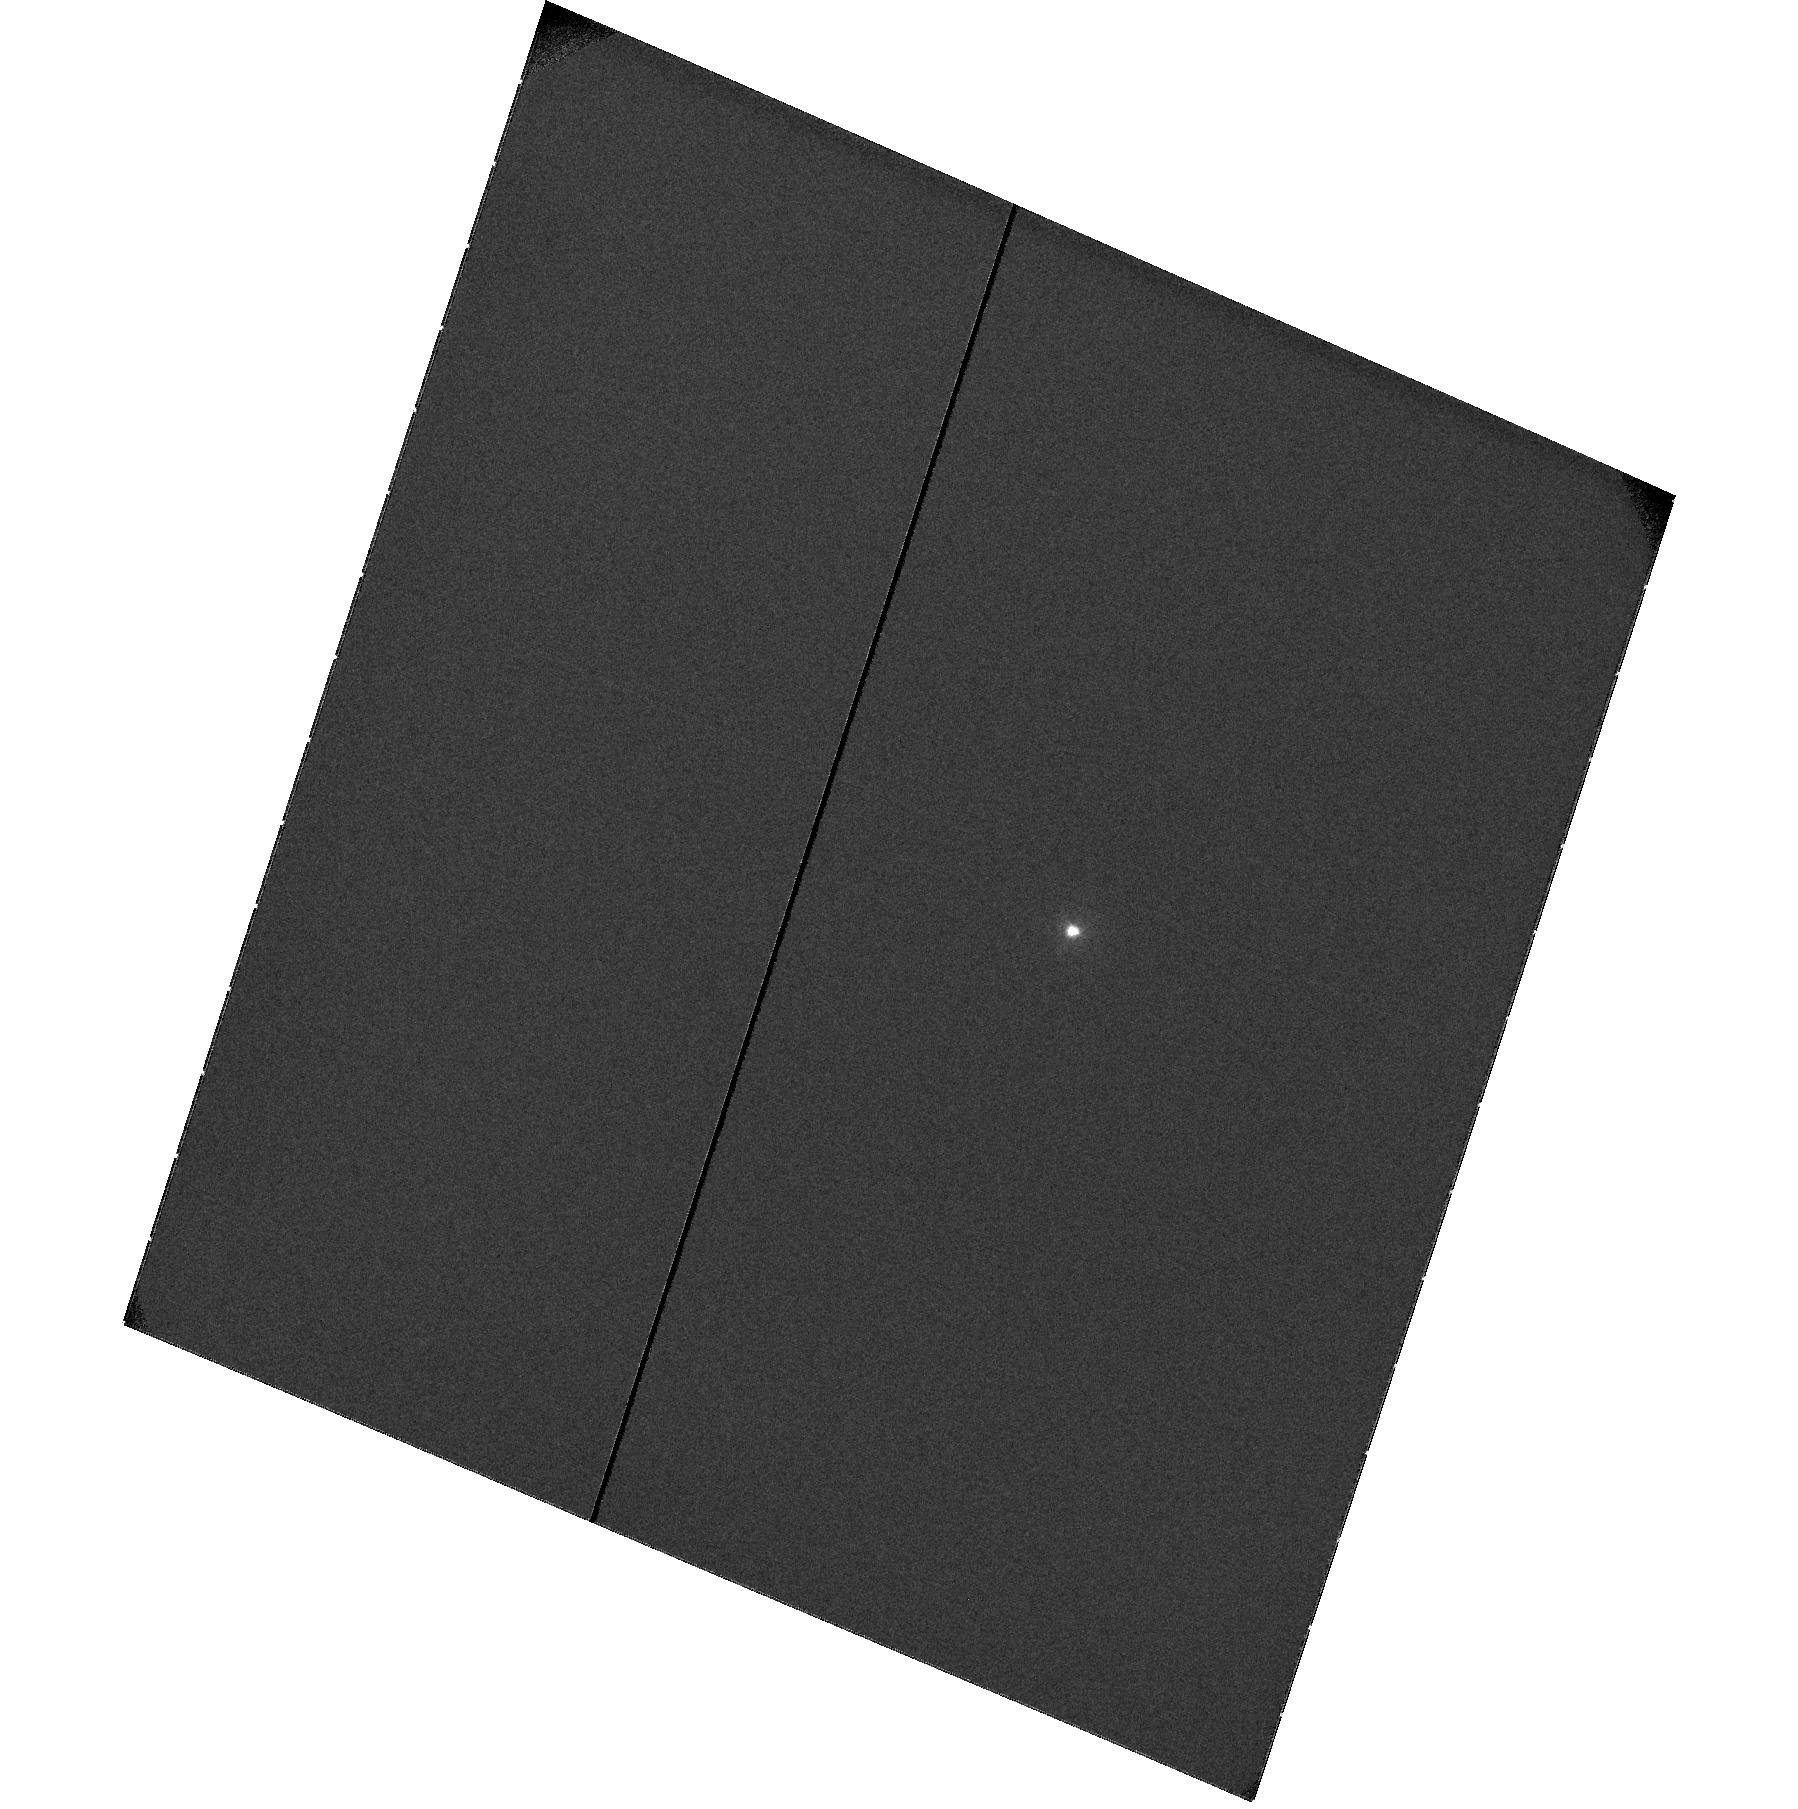
Target: HD209458
Instrument: ACS/SBC
Filter: F115LP
Exposure: 10 min
Observation ID: hst_10145_05_acs_sbc_f115lp_j8zk05

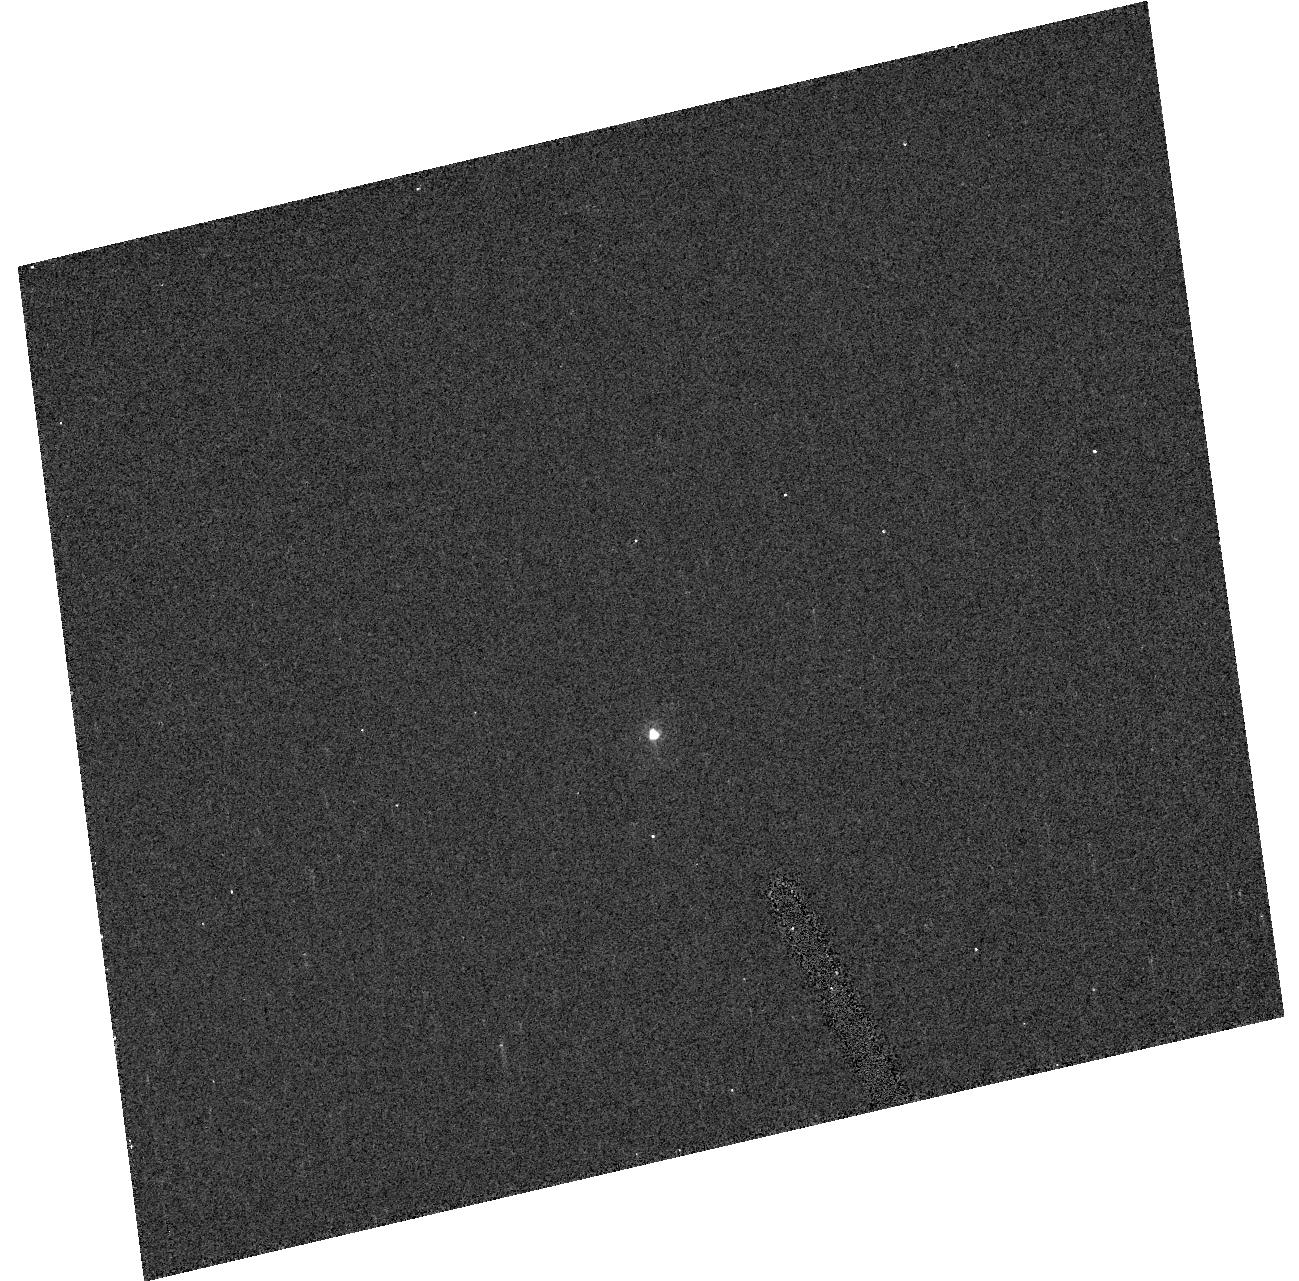
Target: GSC03611-01580
Instrument: ACS/HRC
Filter: F220W
Exposure: 2 min
Observation ID: hst_10145_03_acs_hrc_f220w_j8zk03

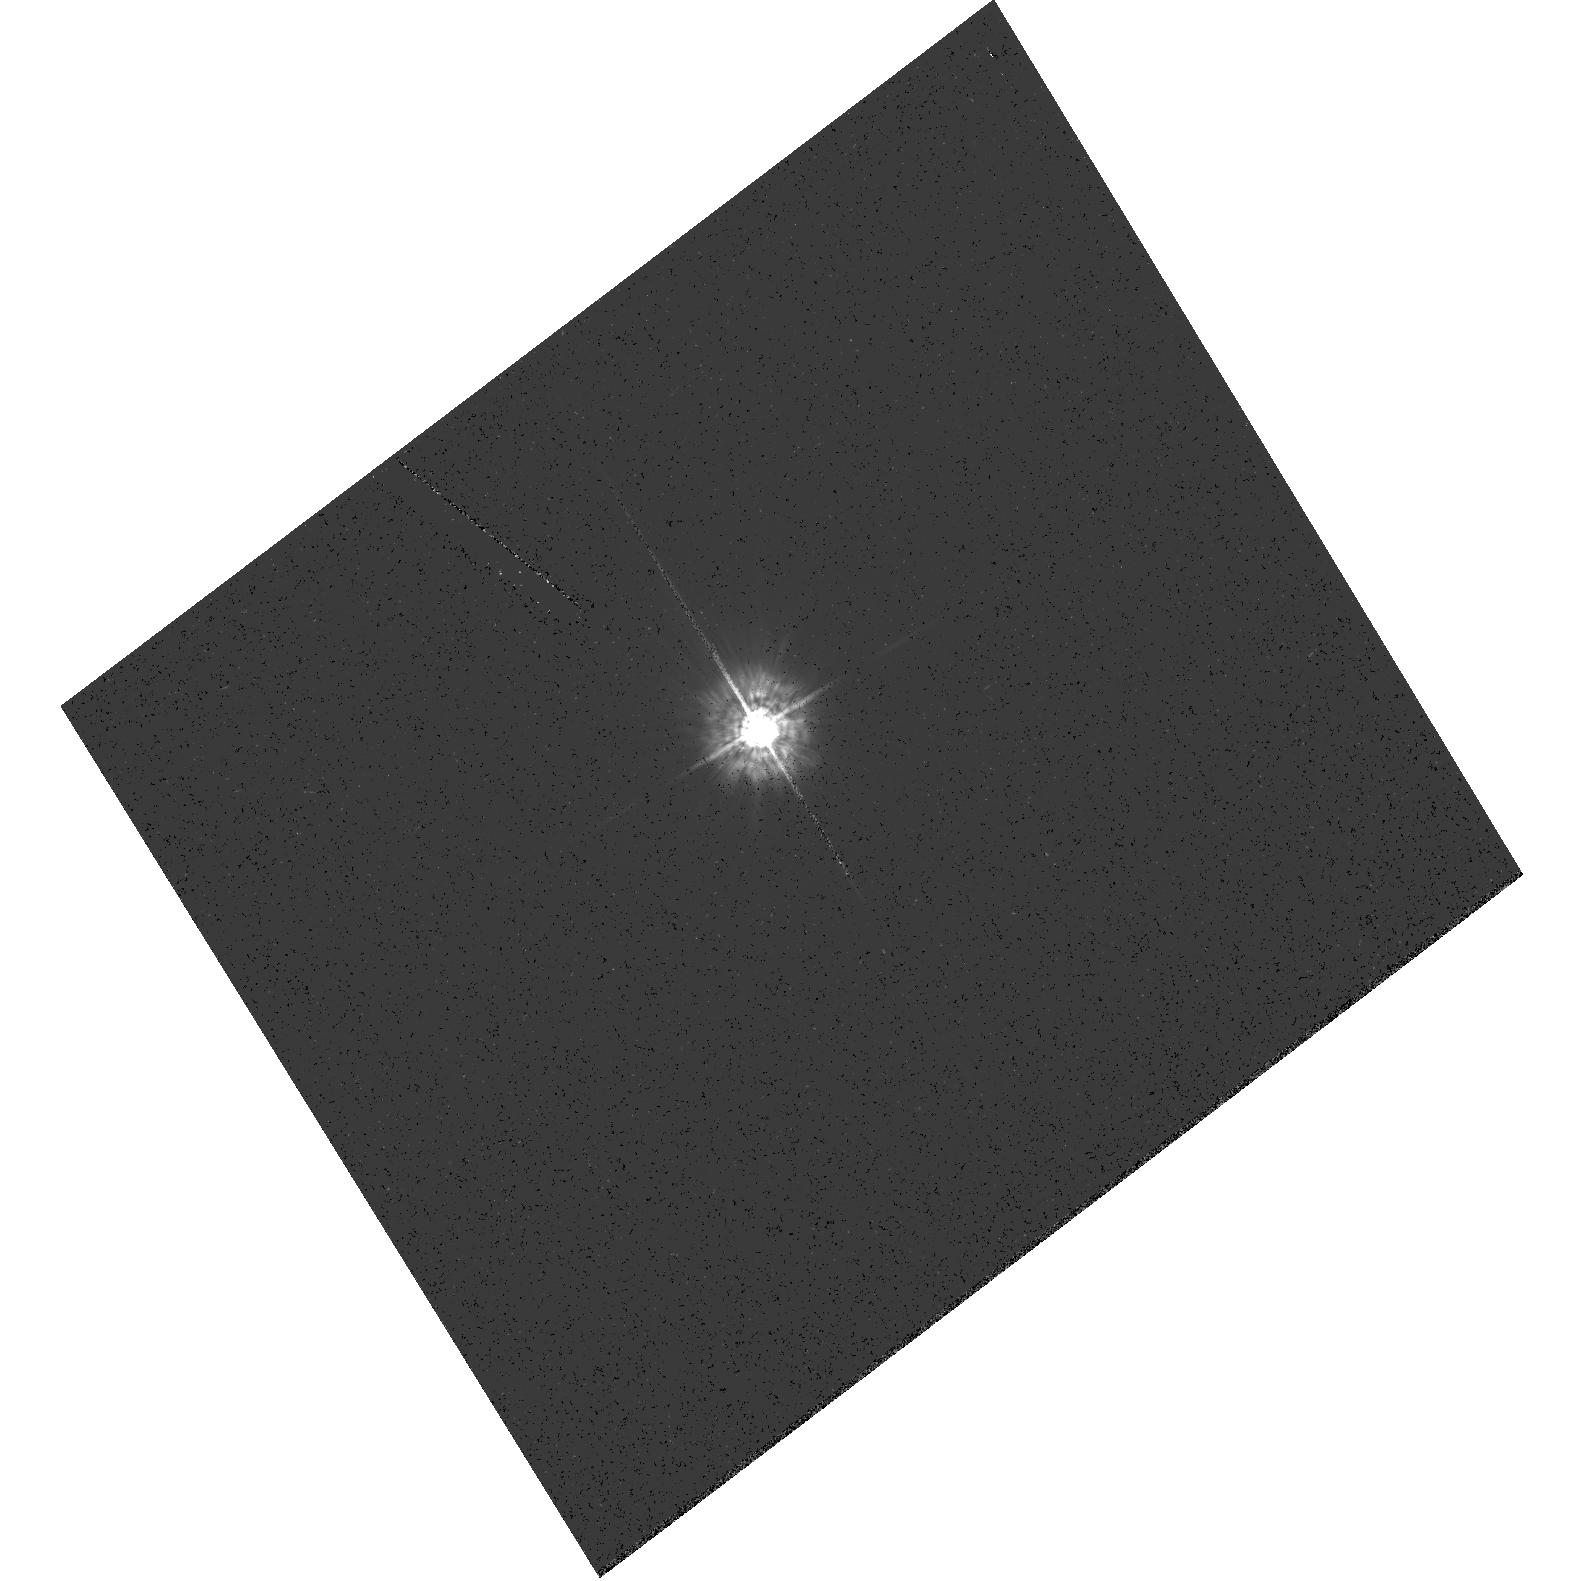
Target: HD209458
Instrument: ACS/HRC
Filter: F330W
Exposure: 6 min
Observation ID: hst_10145_02_acs_hrc_f330w_j8zk02

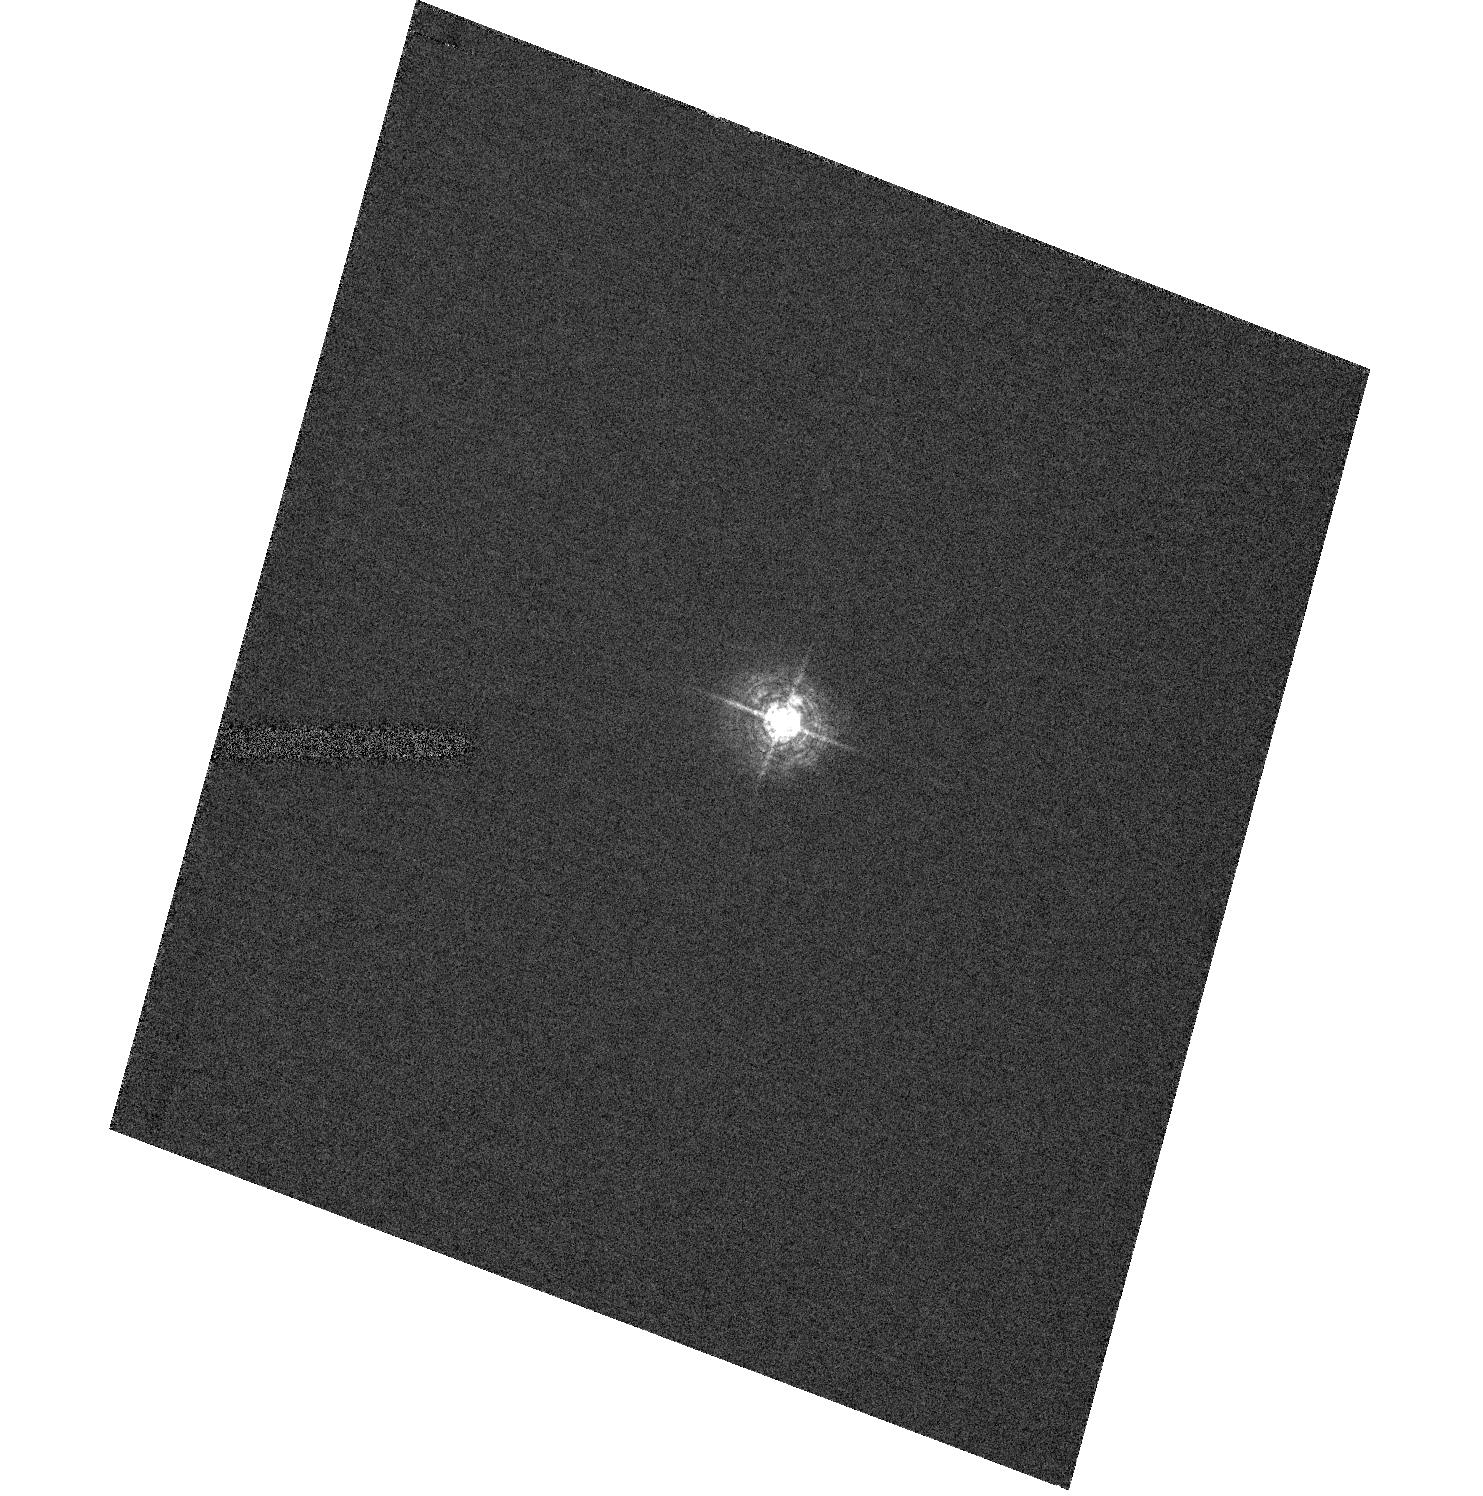
Target: HD209458
Instrument: ACS/HRC
Filter: F344N
Exposure: 1 min
Observation ID: hst_10145_01_acs_hrc_f344n_j8zk01

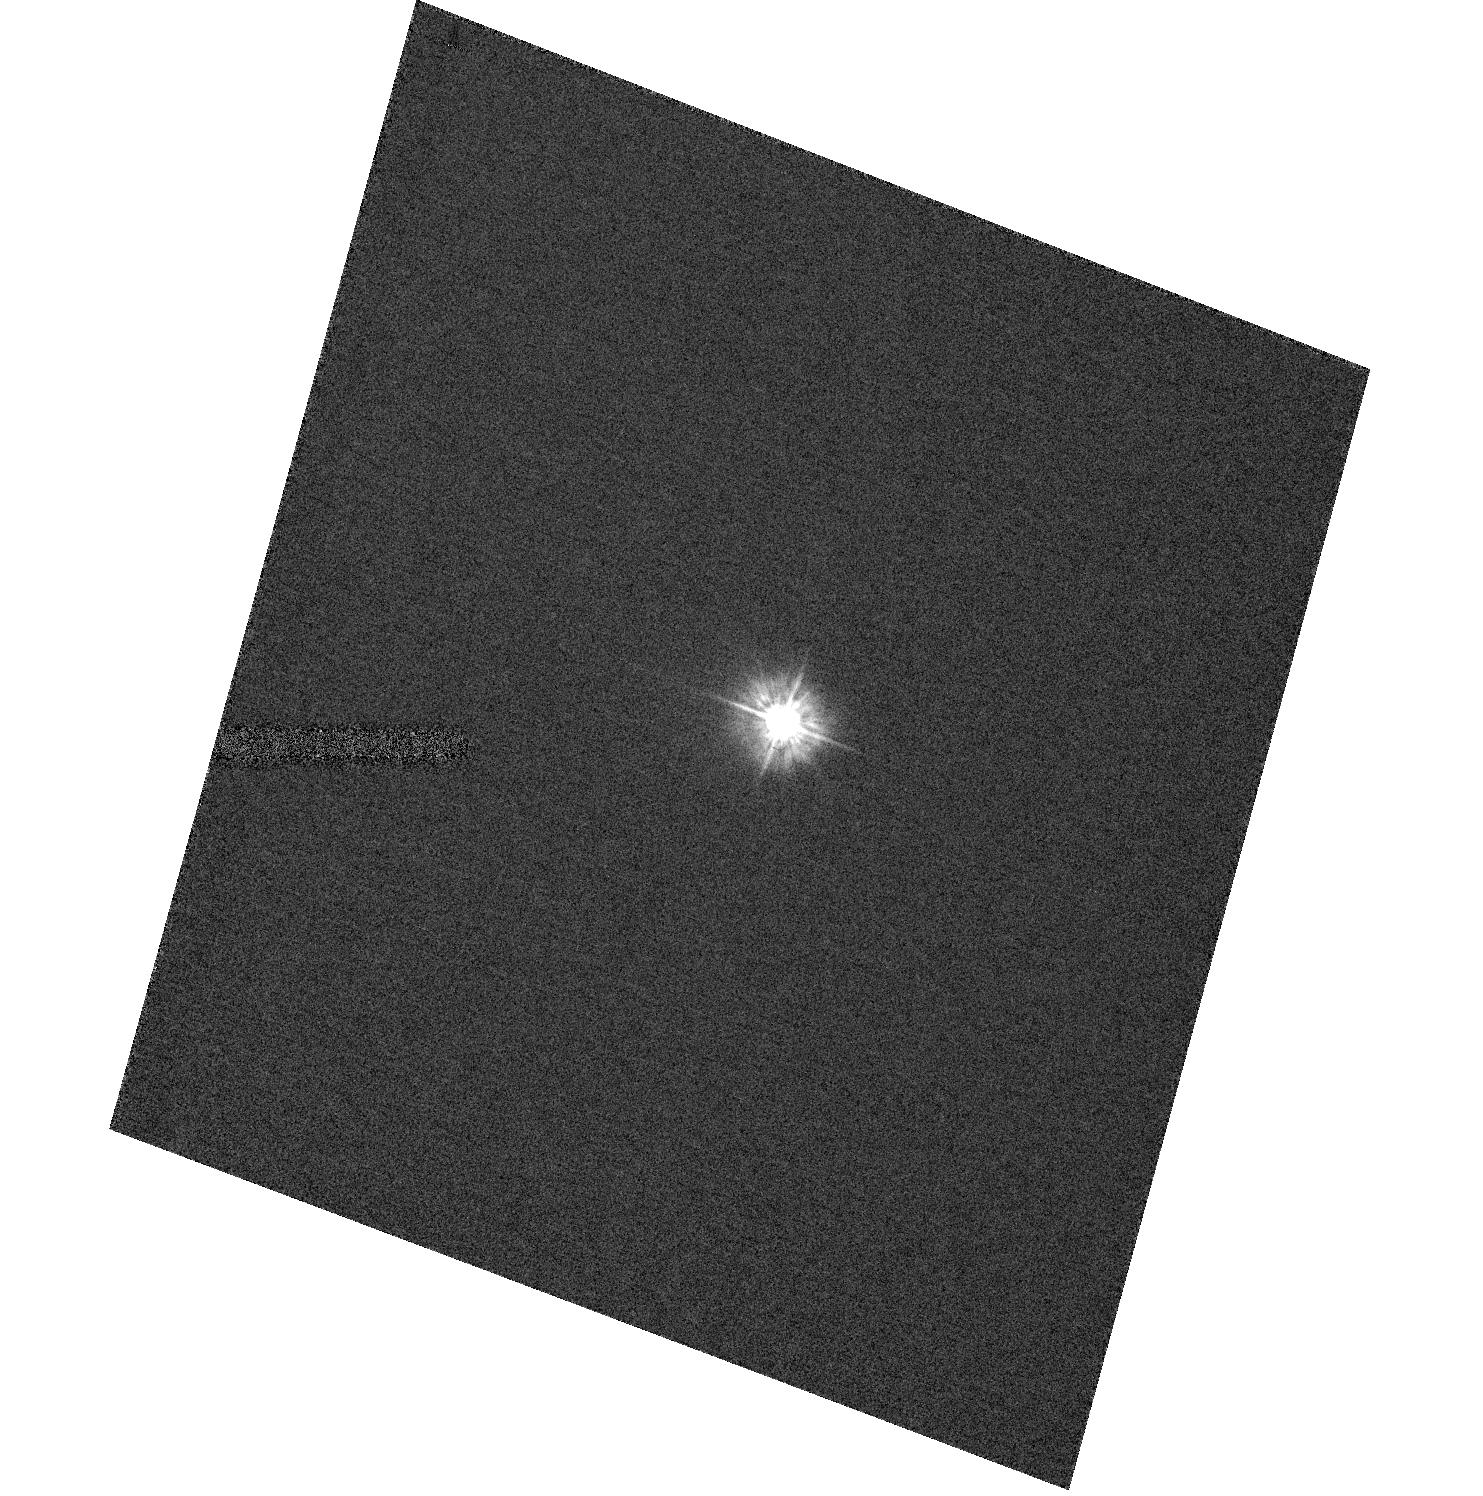
Target: HD209458
Instrument: ACS/HRC
Filter: F250W
Exposure: 1 min
Observation ID: hst_10145_01_acs_hrc_f250w_j8zk01

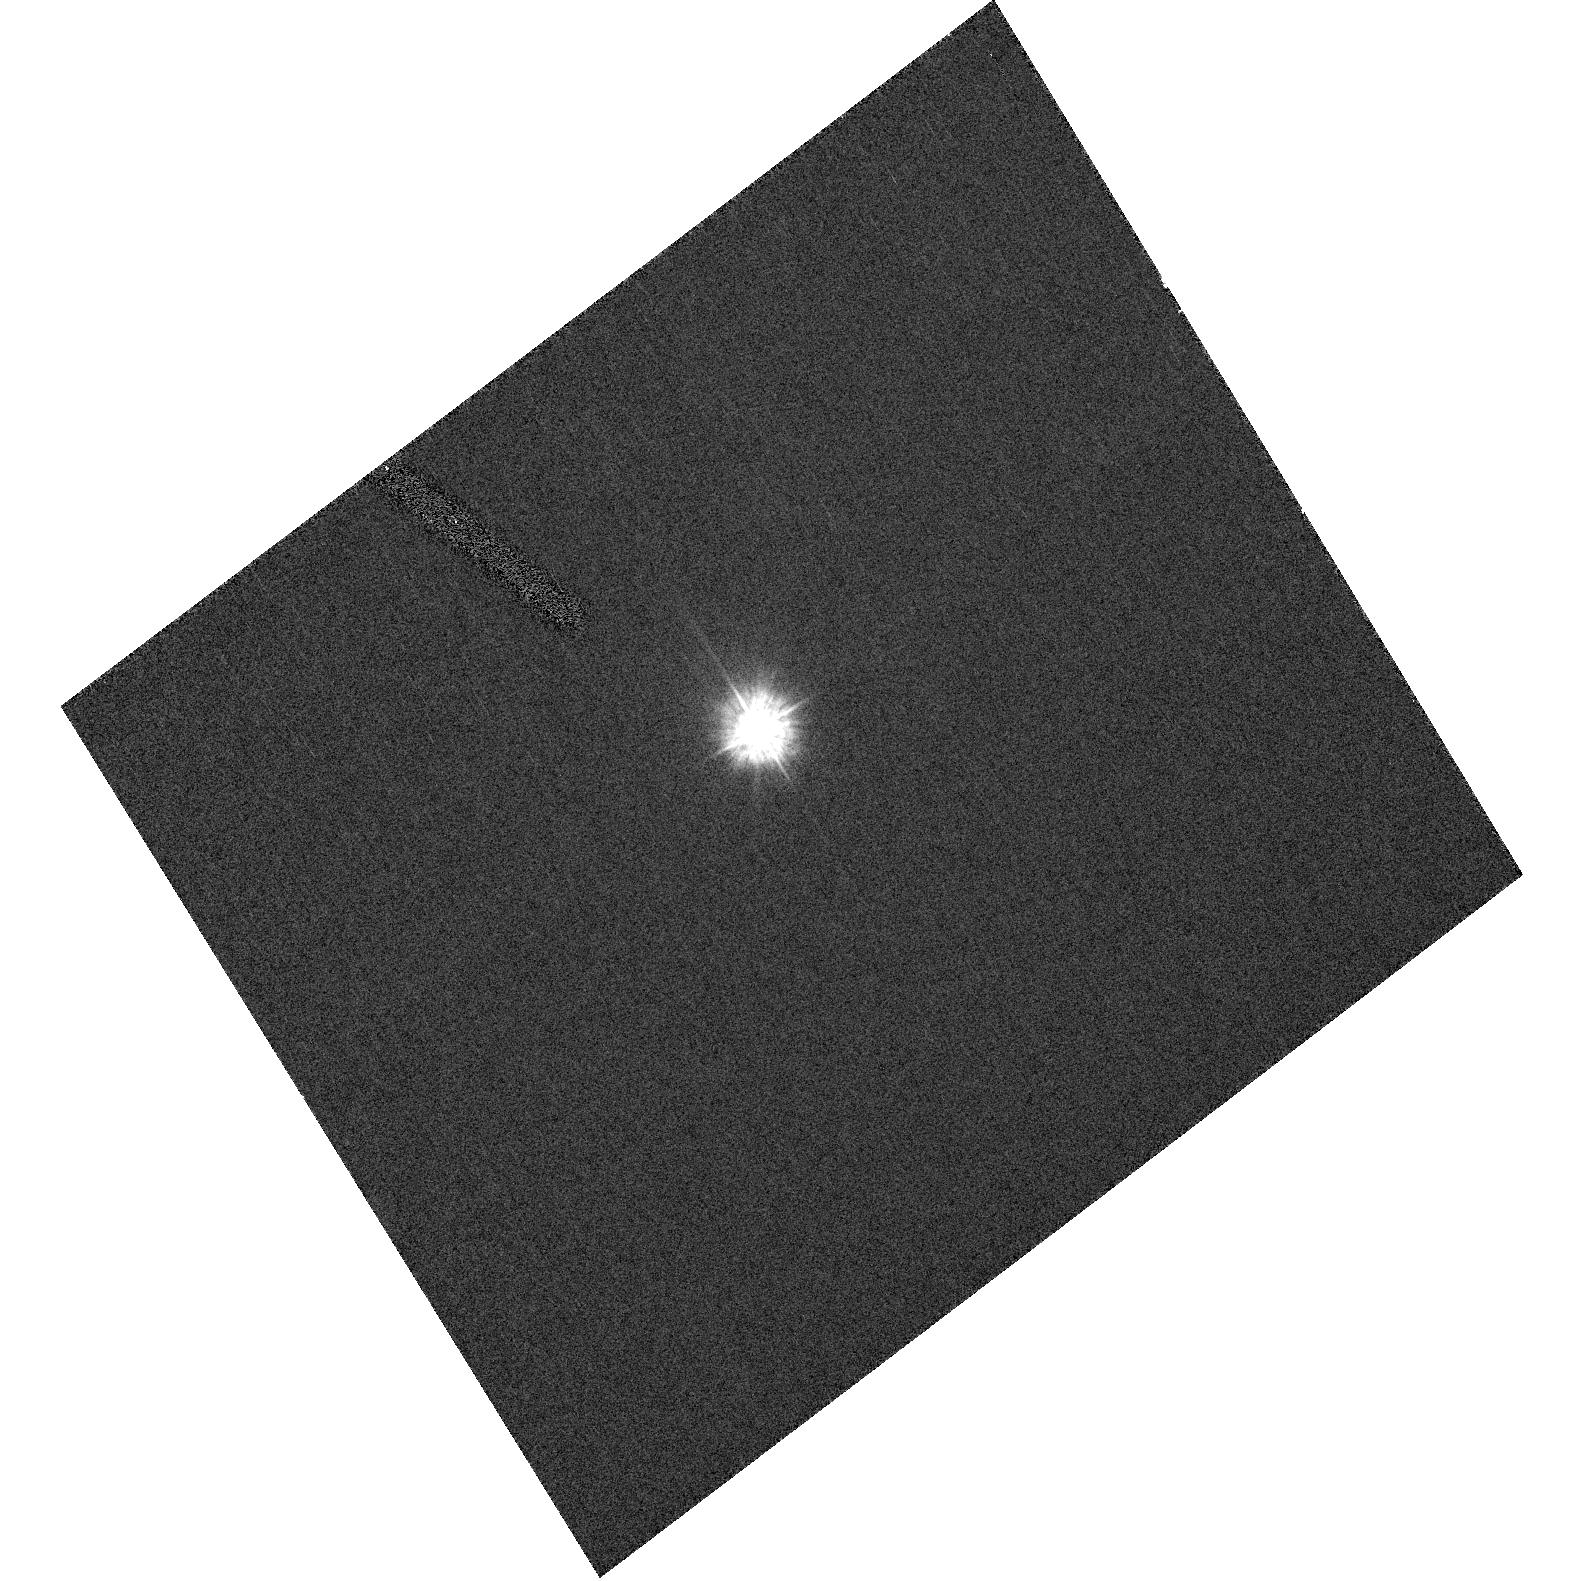
Target: HD209458
Instrument: ACS/HRC
Filter: F220W
Exposure: 5 min
Observation ID: hst_10145_02_acs_hrc_f220w_j8zk02

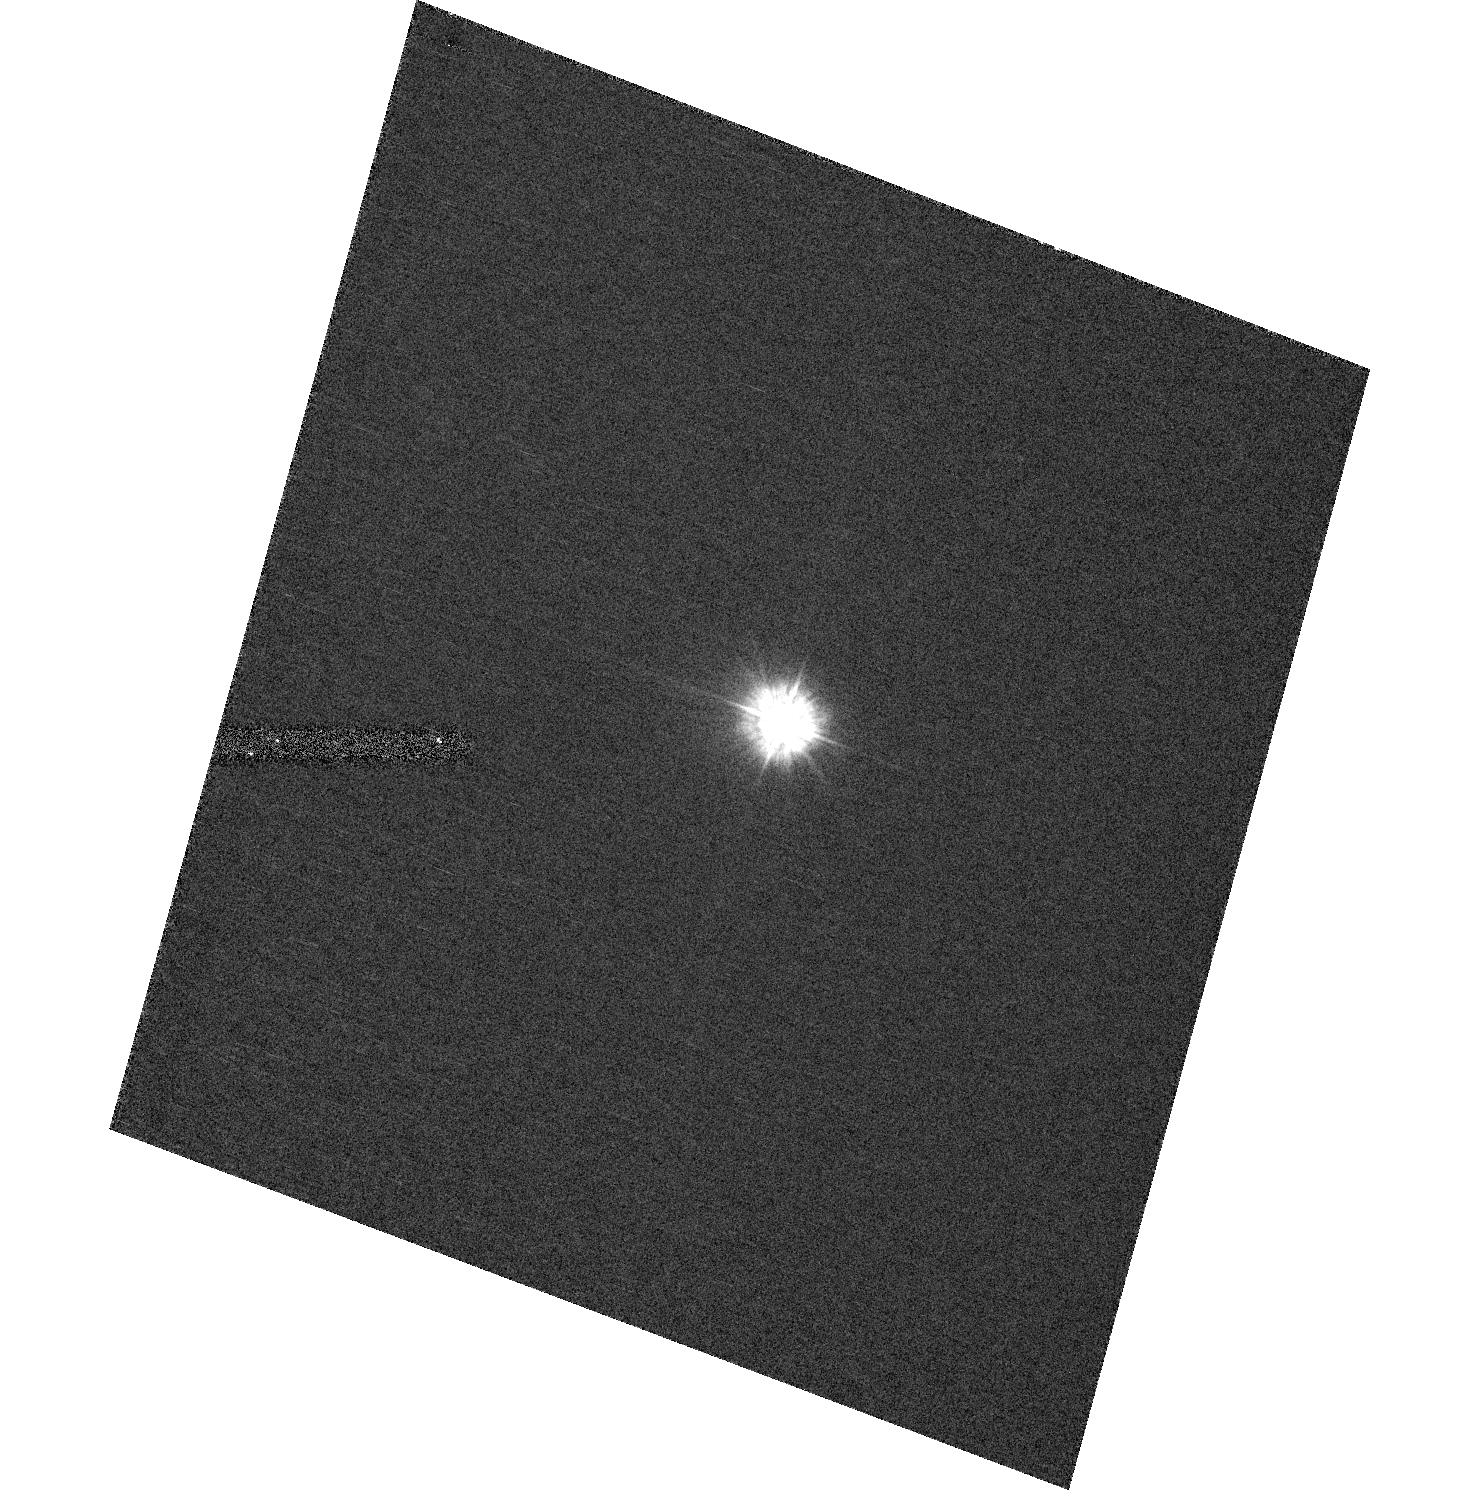
Target: HD209458
Instrument: ACS/HRC
Filter: F220W
Exposure: 8 min
Observation ID: hst_10145_01_acs_hrc_f220w_j8zk01

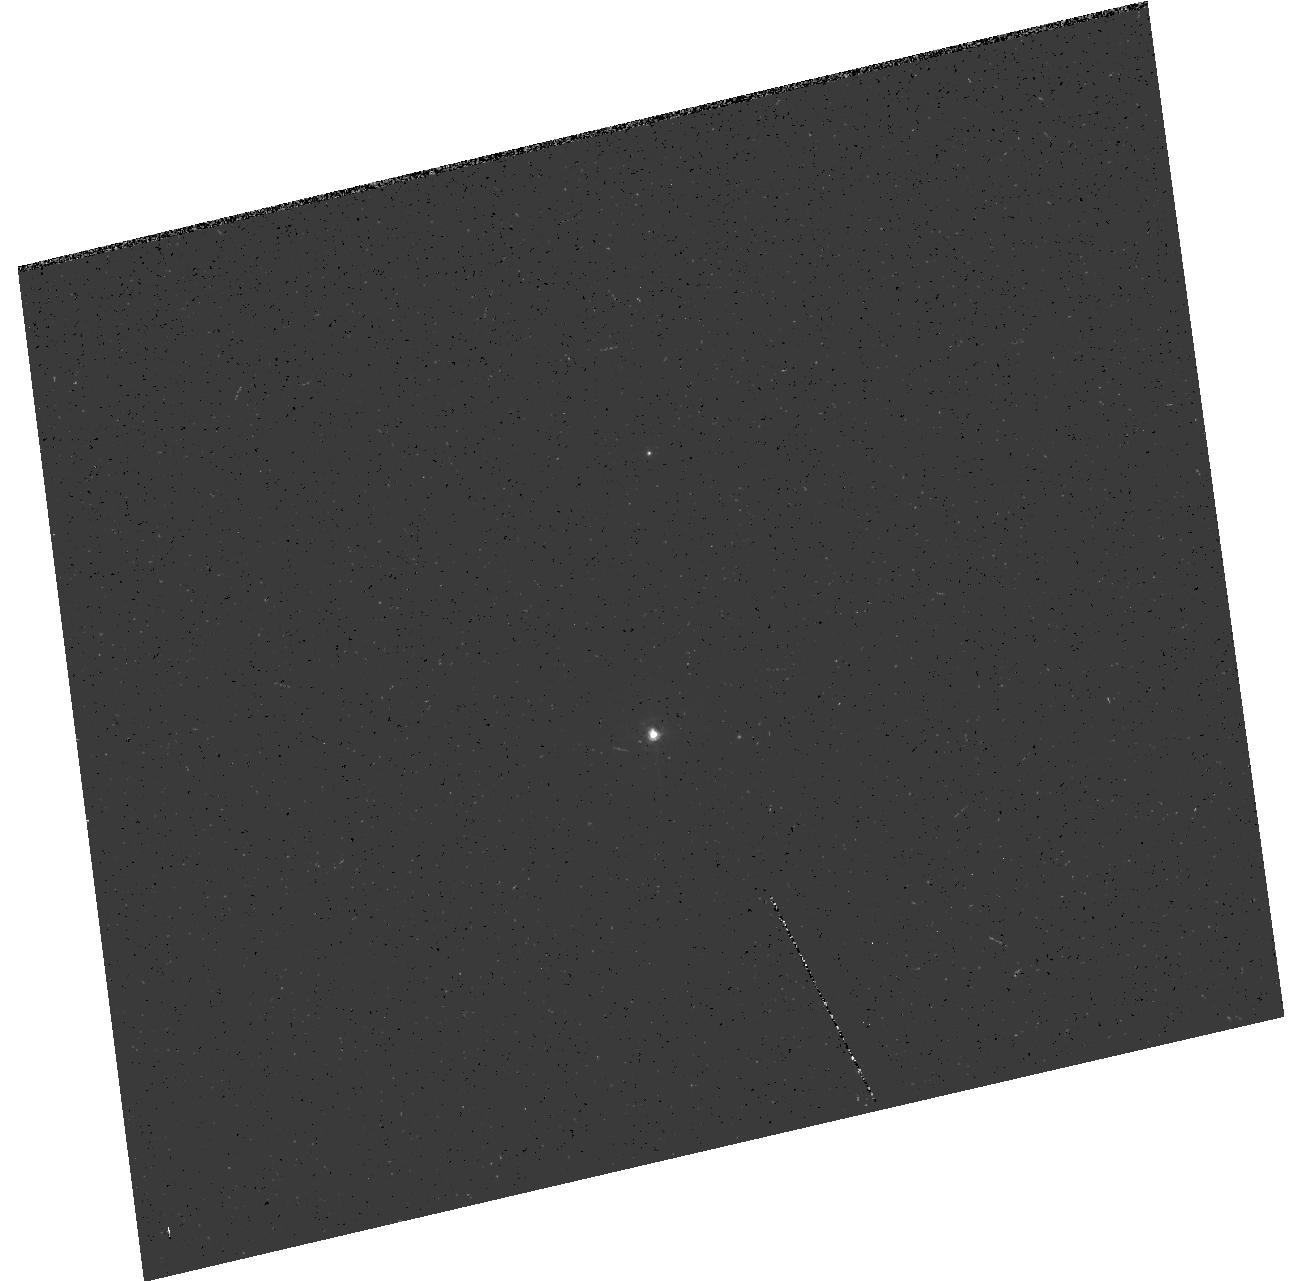
Target: GSC03611-01580
Instrument: ACS/HRC
Filter: F330W
Exposure: 6 min
Observation ID: hst_10145_03_acs_hrc_f330w_j8zk03

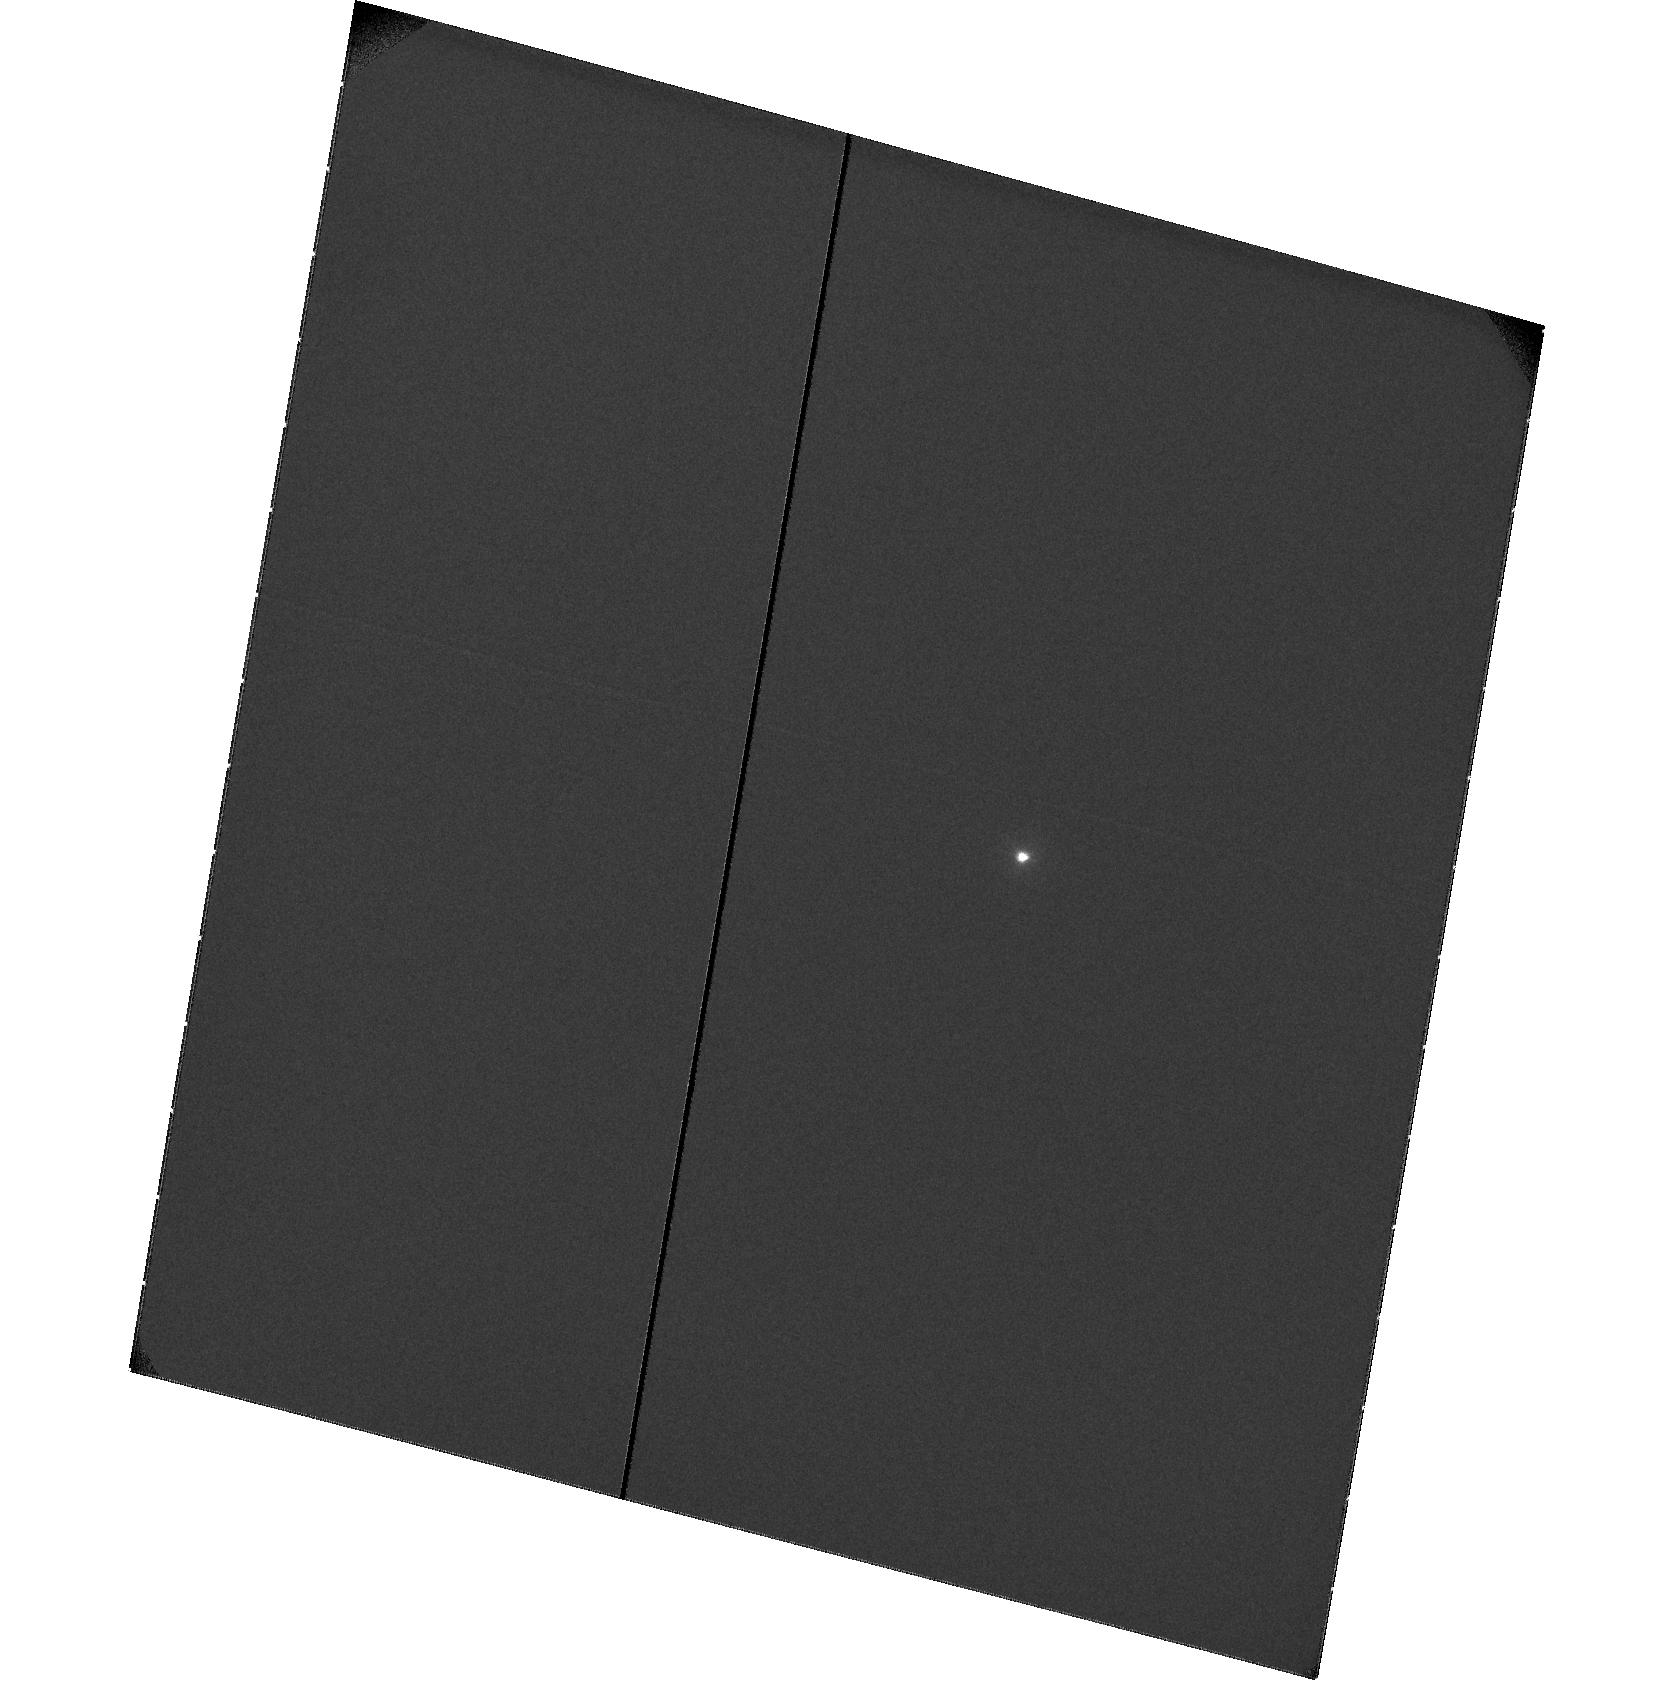
Target: HD209458
Instrument: ACS/SBC
Filter: F115LP
Exposure: 18 min
Observation ID: hst_10145_04_acs_sbc_f115lp_j8zk04

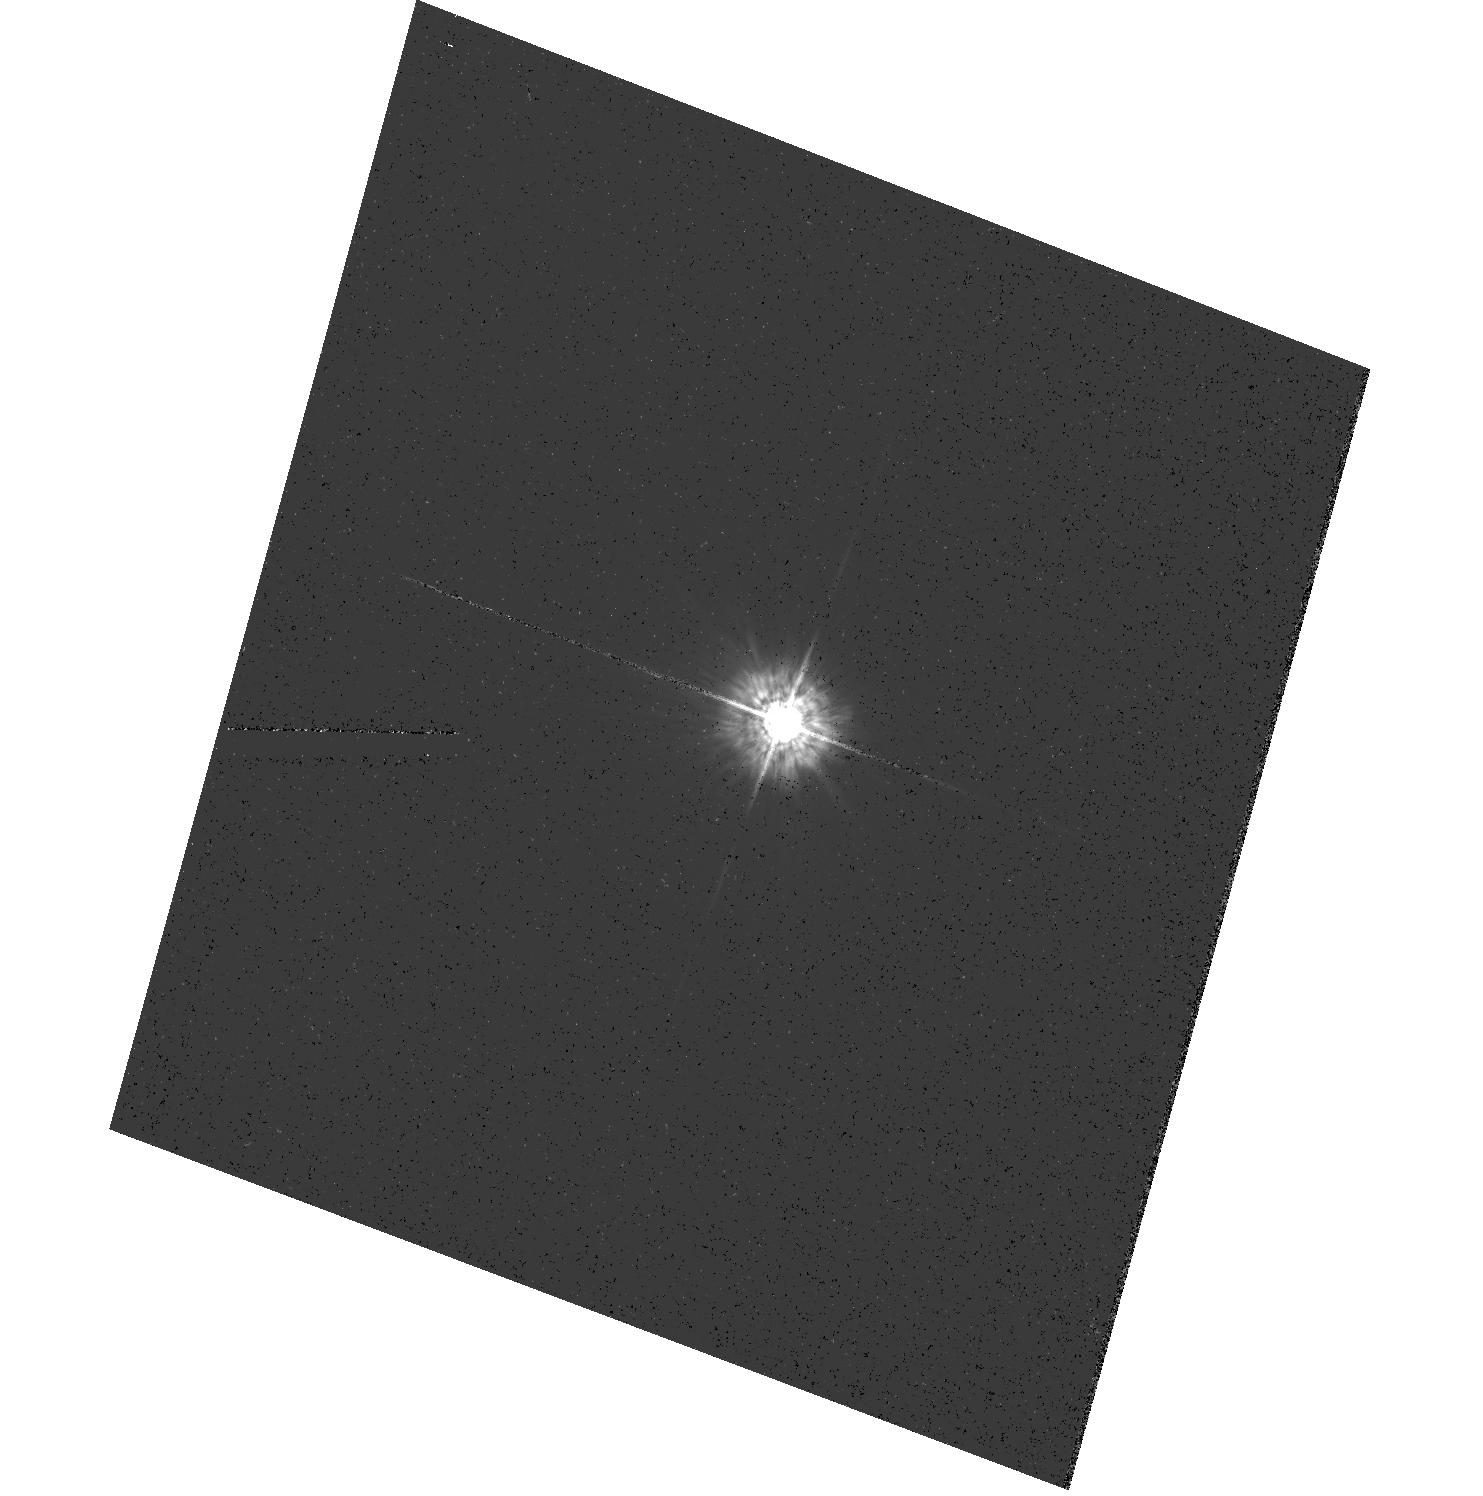
Target: HD209458
Instrument: ACS/HRC
Filter: F330W
Exposure: 6 min
Observation ID: hst_10145_01_acs_hrc_f330w_j8zk01

Physical parameters of the upper atmosphere of the extrasolar planet HD209458b (PI: Vidal-Madjar, Alfred)

Every 3.5 days, the transits of the gaseous planet orbiting HD209458 offer the unique opportunity to investigate the spectral features of an extra-solar planetary atmosphere. Using HST, we first discovered the extended upper atmosphere of HD209458b through the detection of a 15% HI Lyman alpha absorption. We concluded that the hydrogen must be escaping the planet with a lower limit rate of 10^10 g/s (Vidal-Madjar et al. 2003). Additional observations, subsequently allowed to detect OI and CII in the upper atmosphere implying that this atmosphere is hydrodynamically escaping (in "blow off", Vidal-Madjar et al. 2004). Here we propose to further study this upper atmosphere to better constrain the "blow off" state by directly estimating the physical conditions and the flow characteristics. In particular we will determine the temperature and density at the base of the upper atmosphere (the thermosphere), and the density distribution and ionization state just below that level. Comparison between the optical and ultraviolet occultation light curves will provide useful information on the molecular/haze content of the lower atmosphere. The observation of six HD209458b transits with HRC and SBC settings will allow the detection of many lines adressing these issues. The proposed observations will give us for the first time a detailed probe of the atmosphere of an "evaporating" extra-solar planet.With species as abundant as FeII or MgII, the damping wings in the strongest lines will start to form at levels around 1.9% absorption. Due to either the strength of the MgII doublet lines around 280 nm or the packing of FeII lines, strong absorptions arising from the accumulated damping wings should show up clearly in FeII and MgII. All these signatures should be easily detected even with the 40 to 100 Angstrom resolution of the PR200L prism in these spectral regions. In addition to these goals, any signature of molecules (e.g CO below 154 nm), dust or haze should also show up as broad band absorption in both PR110L and PR200L settings. The estimate of the planet radius at different wavelengths in the UV would become possible for all efficient absorbers in this spectral range. The achievement of 0.1% precision in the occultation curves thus provides sensitivity high enough to potentially lead to important discoveries.